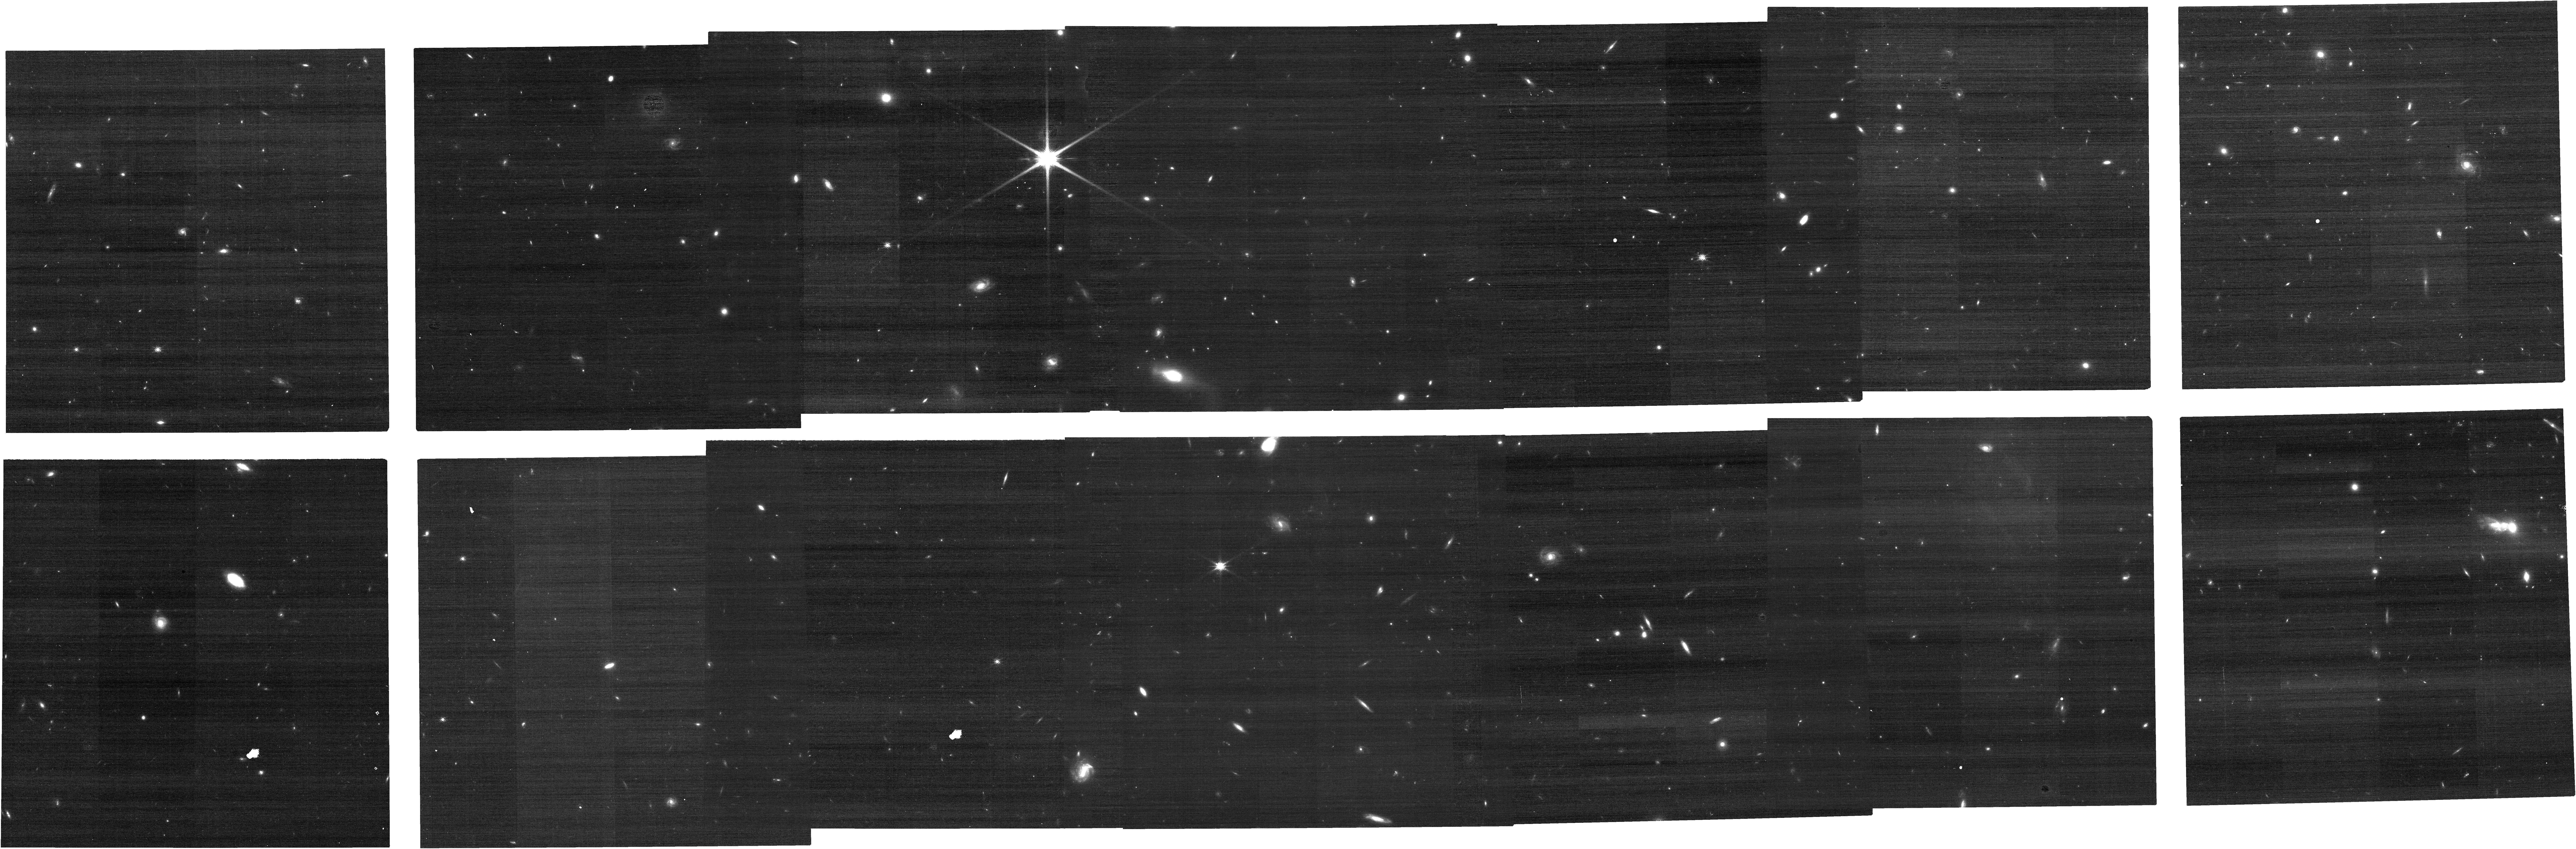
Target: GOODS-N-CENTER-WEST. Instrument: NIRCAM. Filter: F150W. Exposure: 8 min. Observation ID: jw04762-o007_t004_nircam_clear-f150w

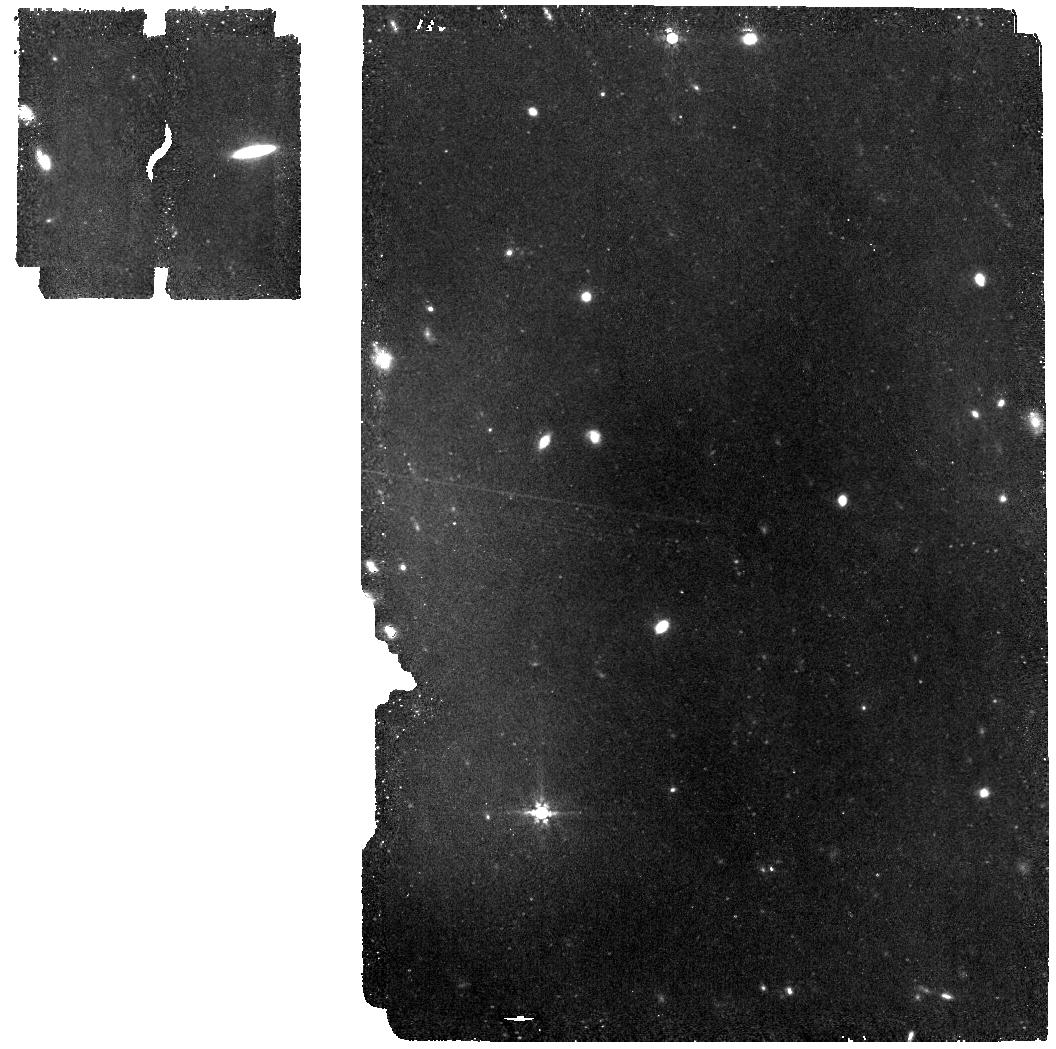
Target: GNZ7Q. Instrument: MIRI. Filter: F770W. Exposure: 56 min. Observation ID: jw04762-o002_t001_miri_f770w

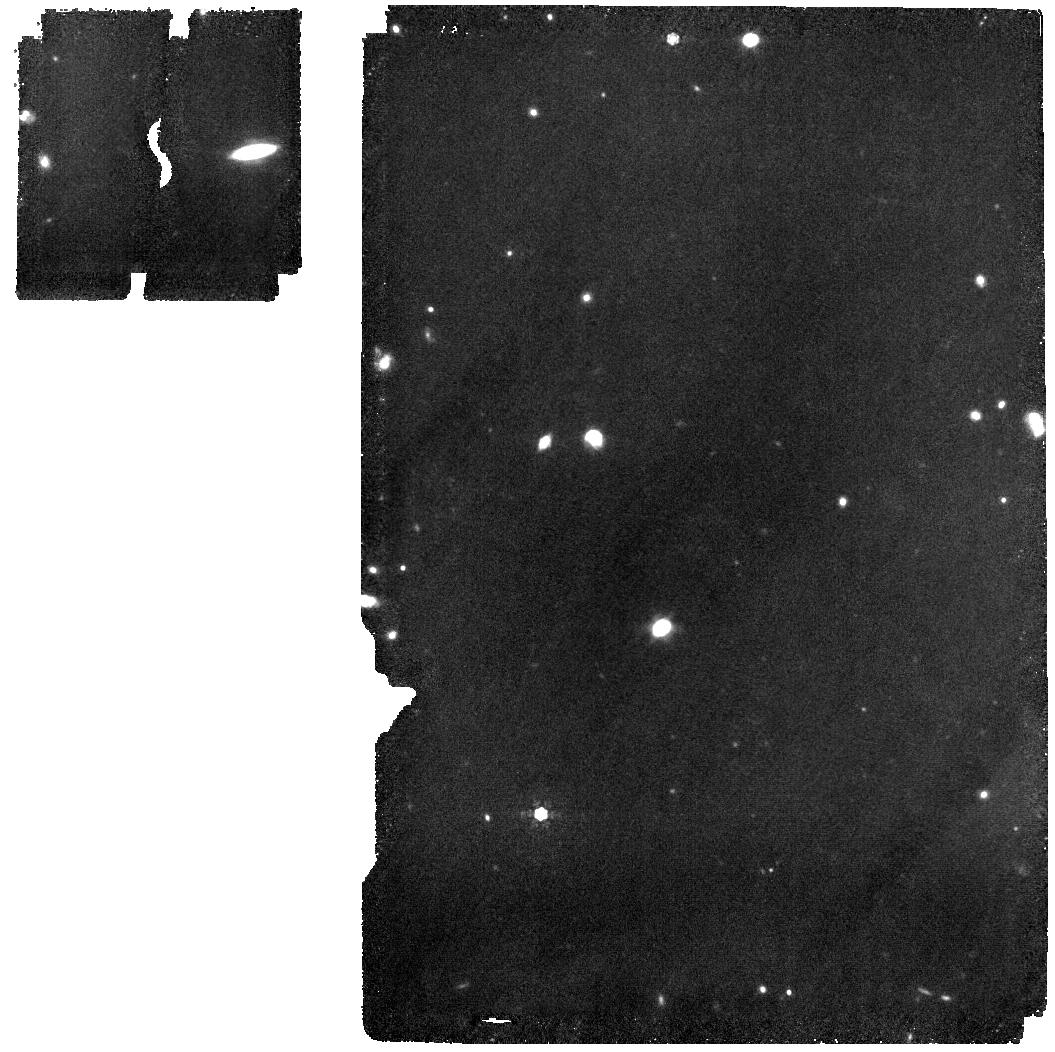
Target: GNZ7Q. Instrument: MIRI. Filter: F1000W. Exposure: 56 min. Observation ID: jw04762-o002_t001_miri_f1000w

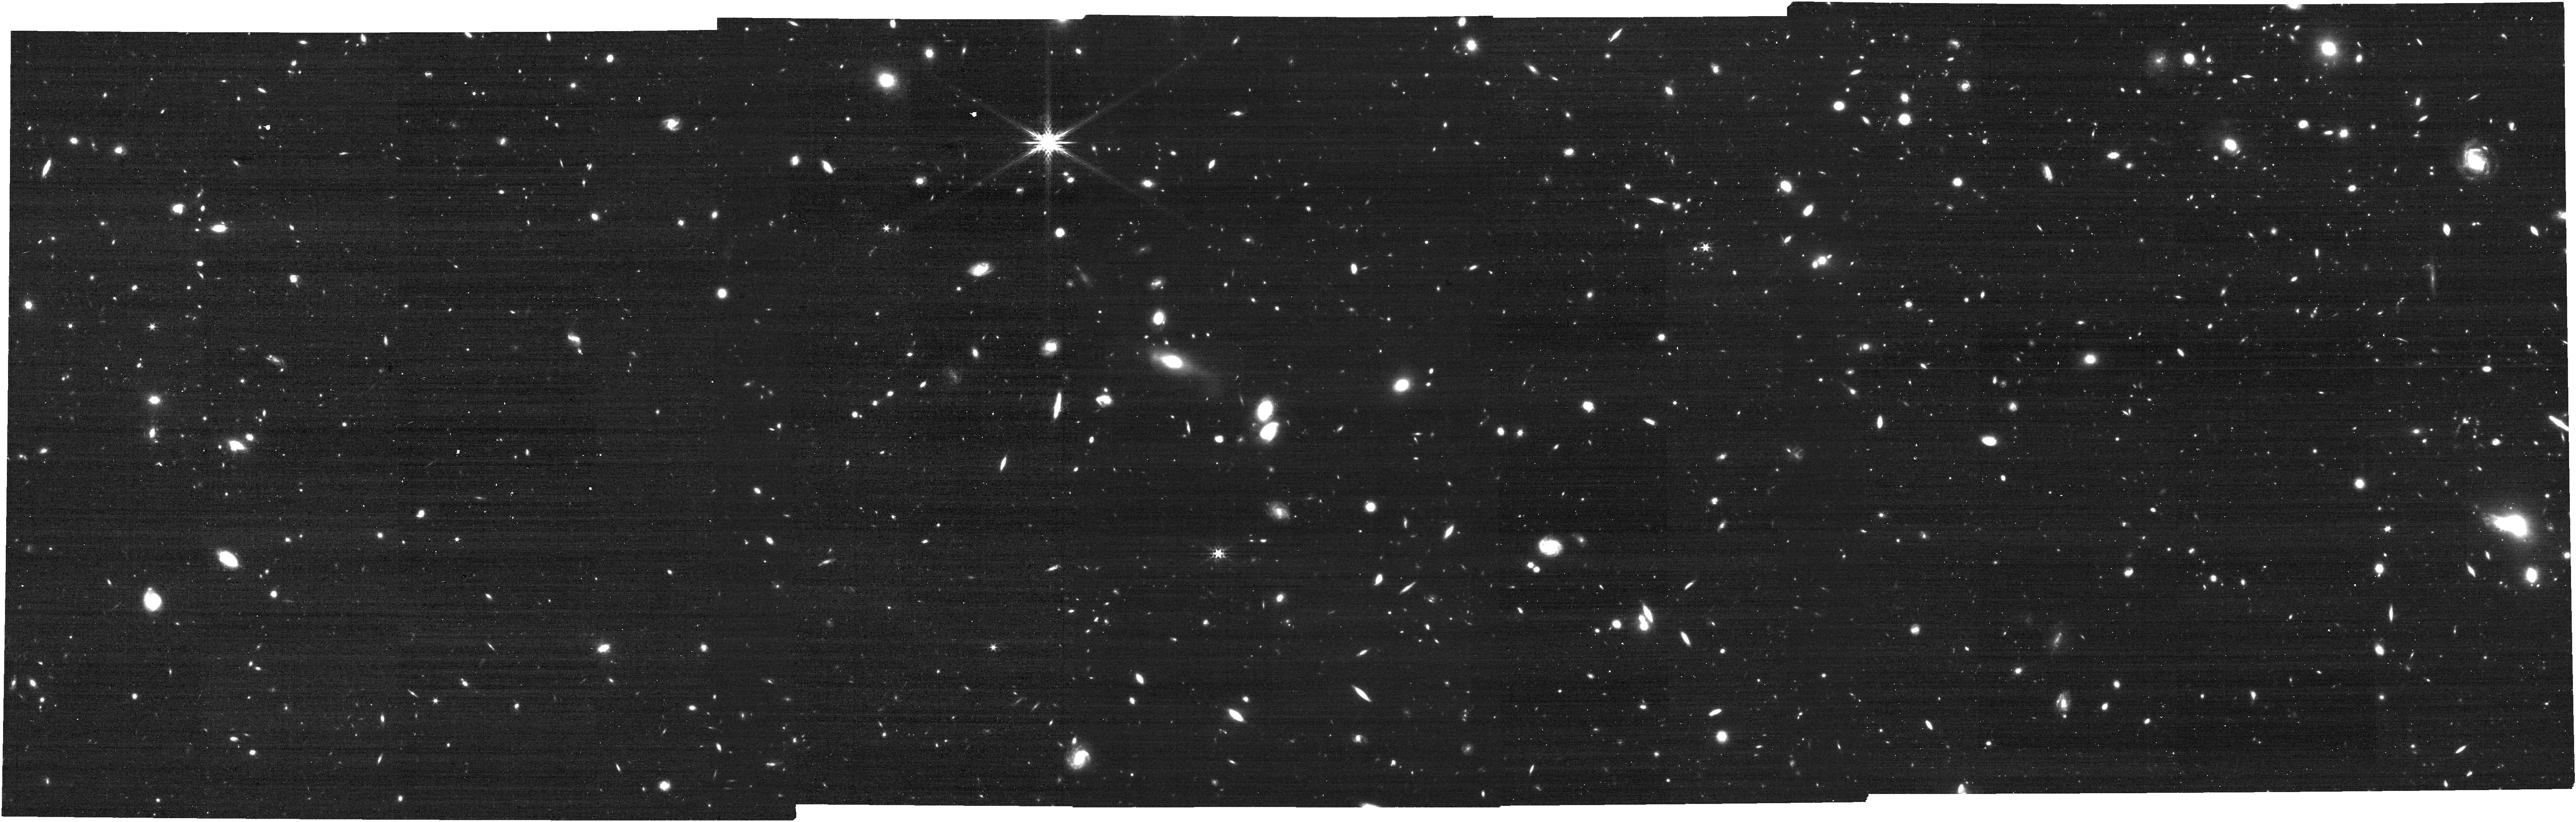
Target: GOODS-N-CENTER-WEST. Instrument: NIRCAM. Filter: F356W. Exposure: 8 min. Observation ID: jw04762-o007_t004_nircam_clear-f356w

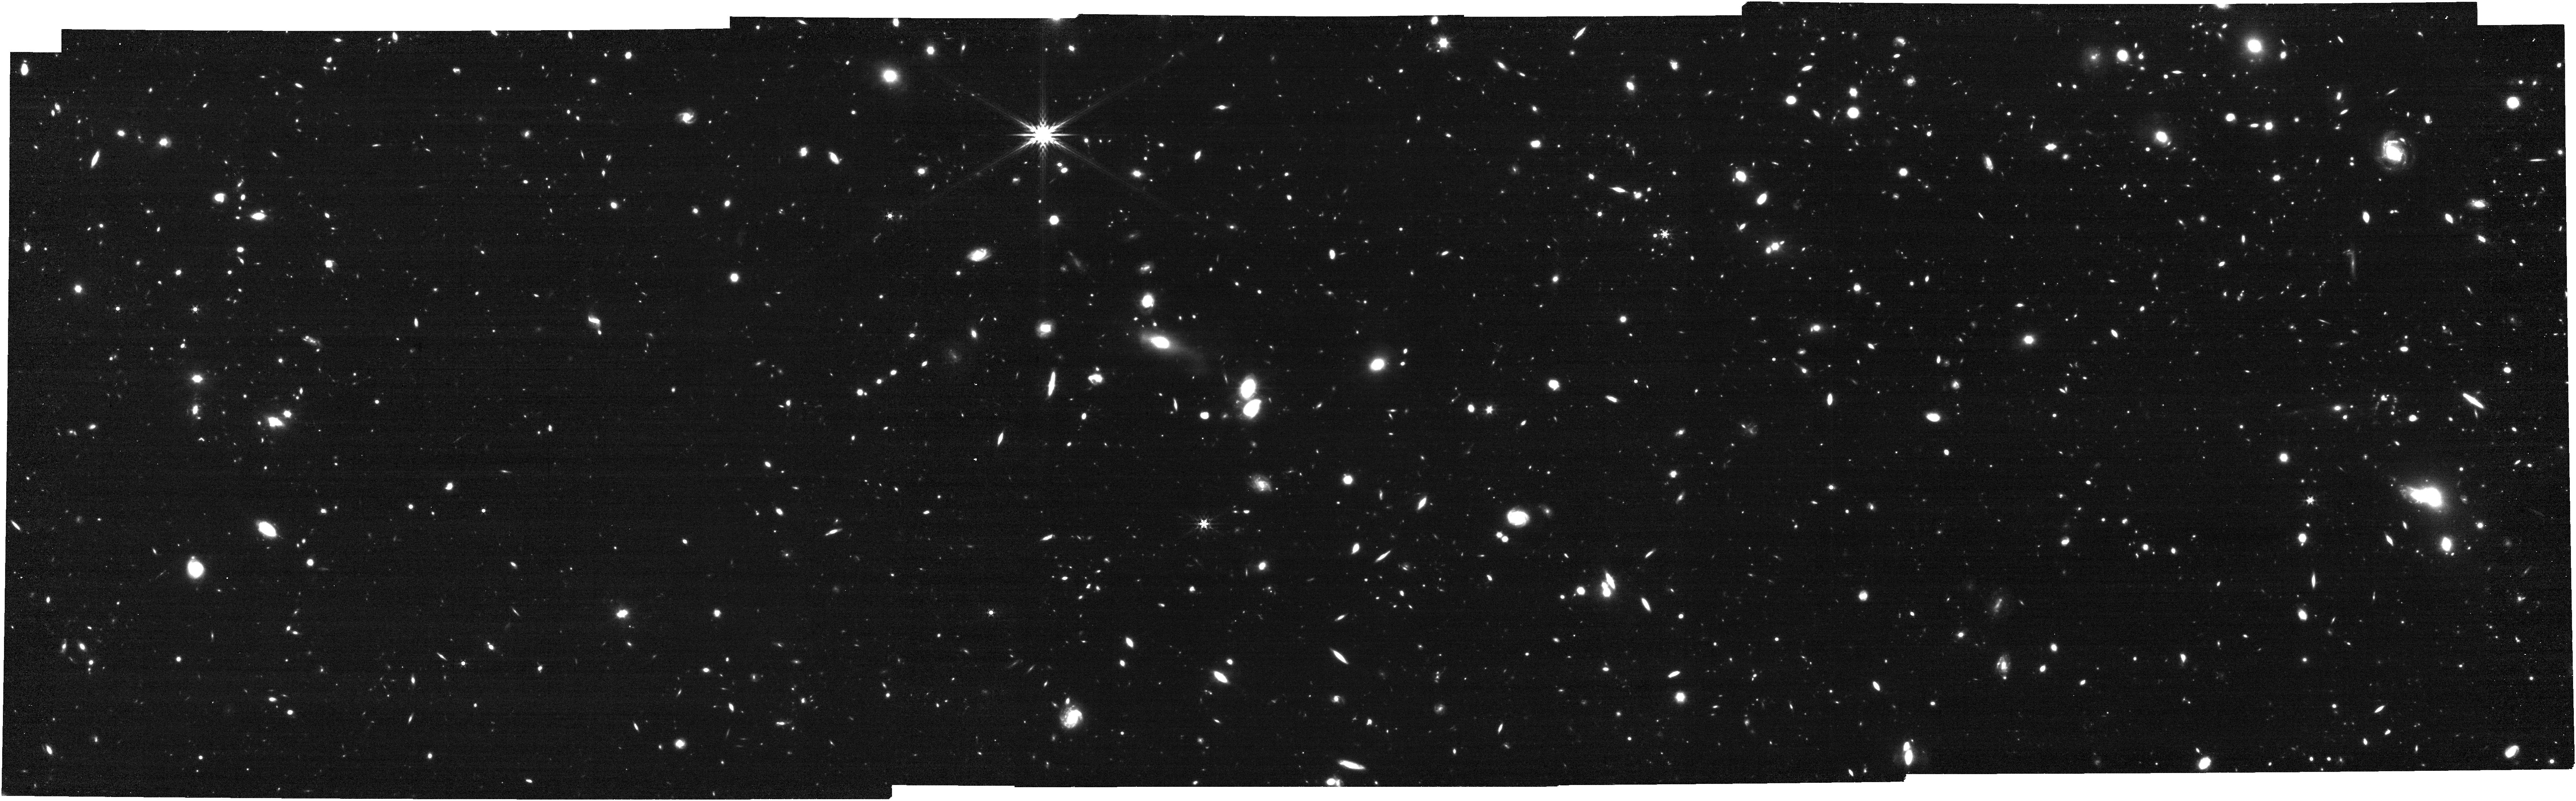
Target: GOODS-N-CENTER-WEST. Instrument: NIRCAM. Filter: F444W. Exposure: 31 min. Observation ID: jw04762-o007_t004_nircam_clear-f444w

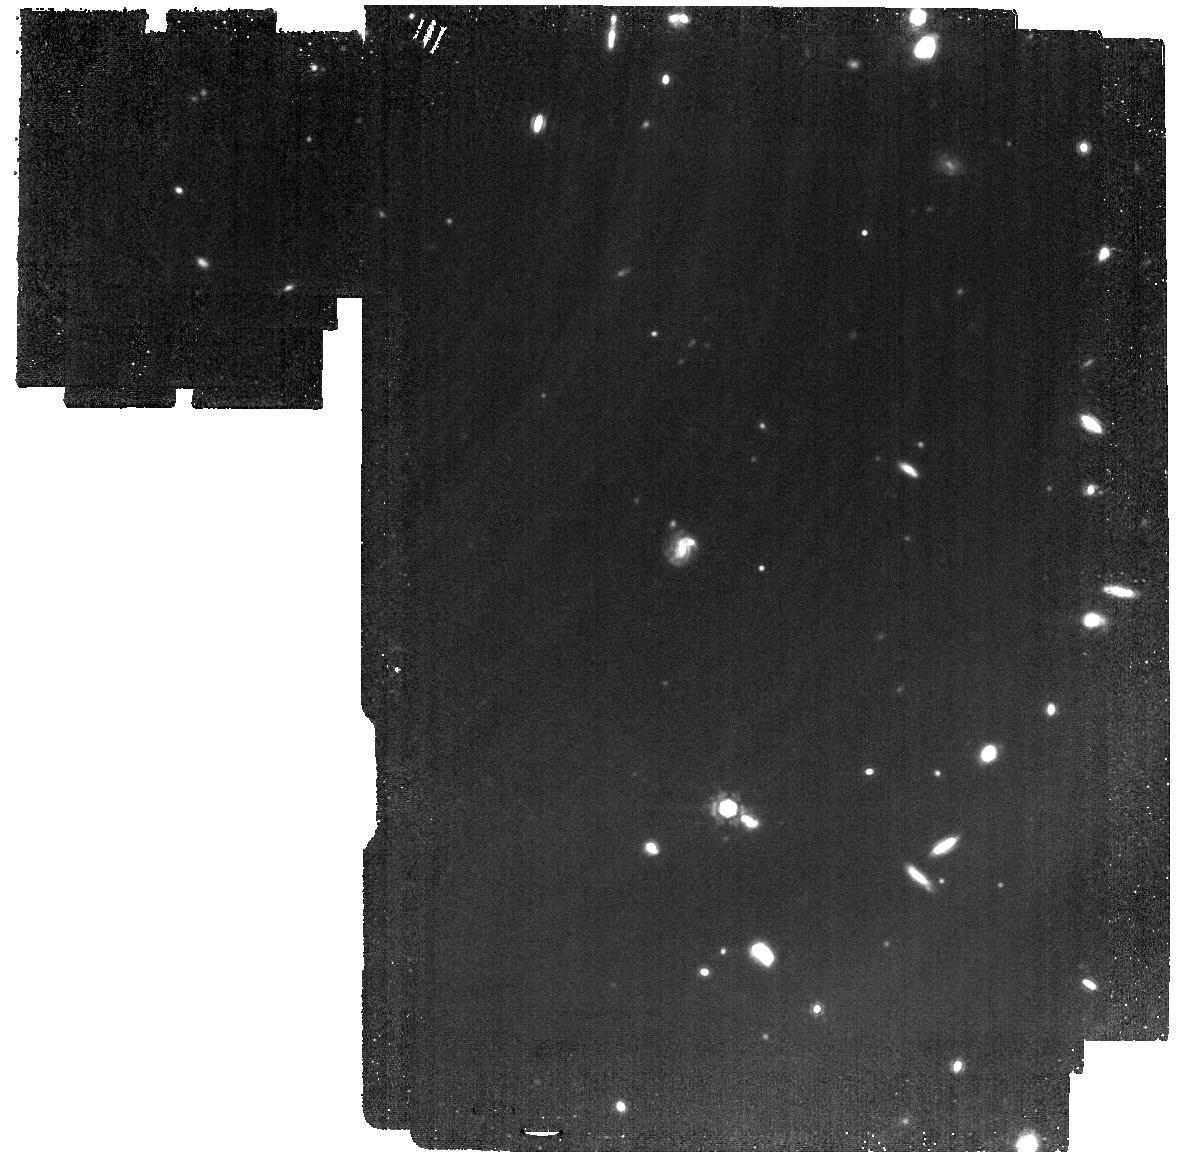
Target: GNZ7Q. Instrument: MIRI. Filter: F1280W. Exposure: 1.1 h. Observation ID: jw04762-o008_t001_miri_f1280w

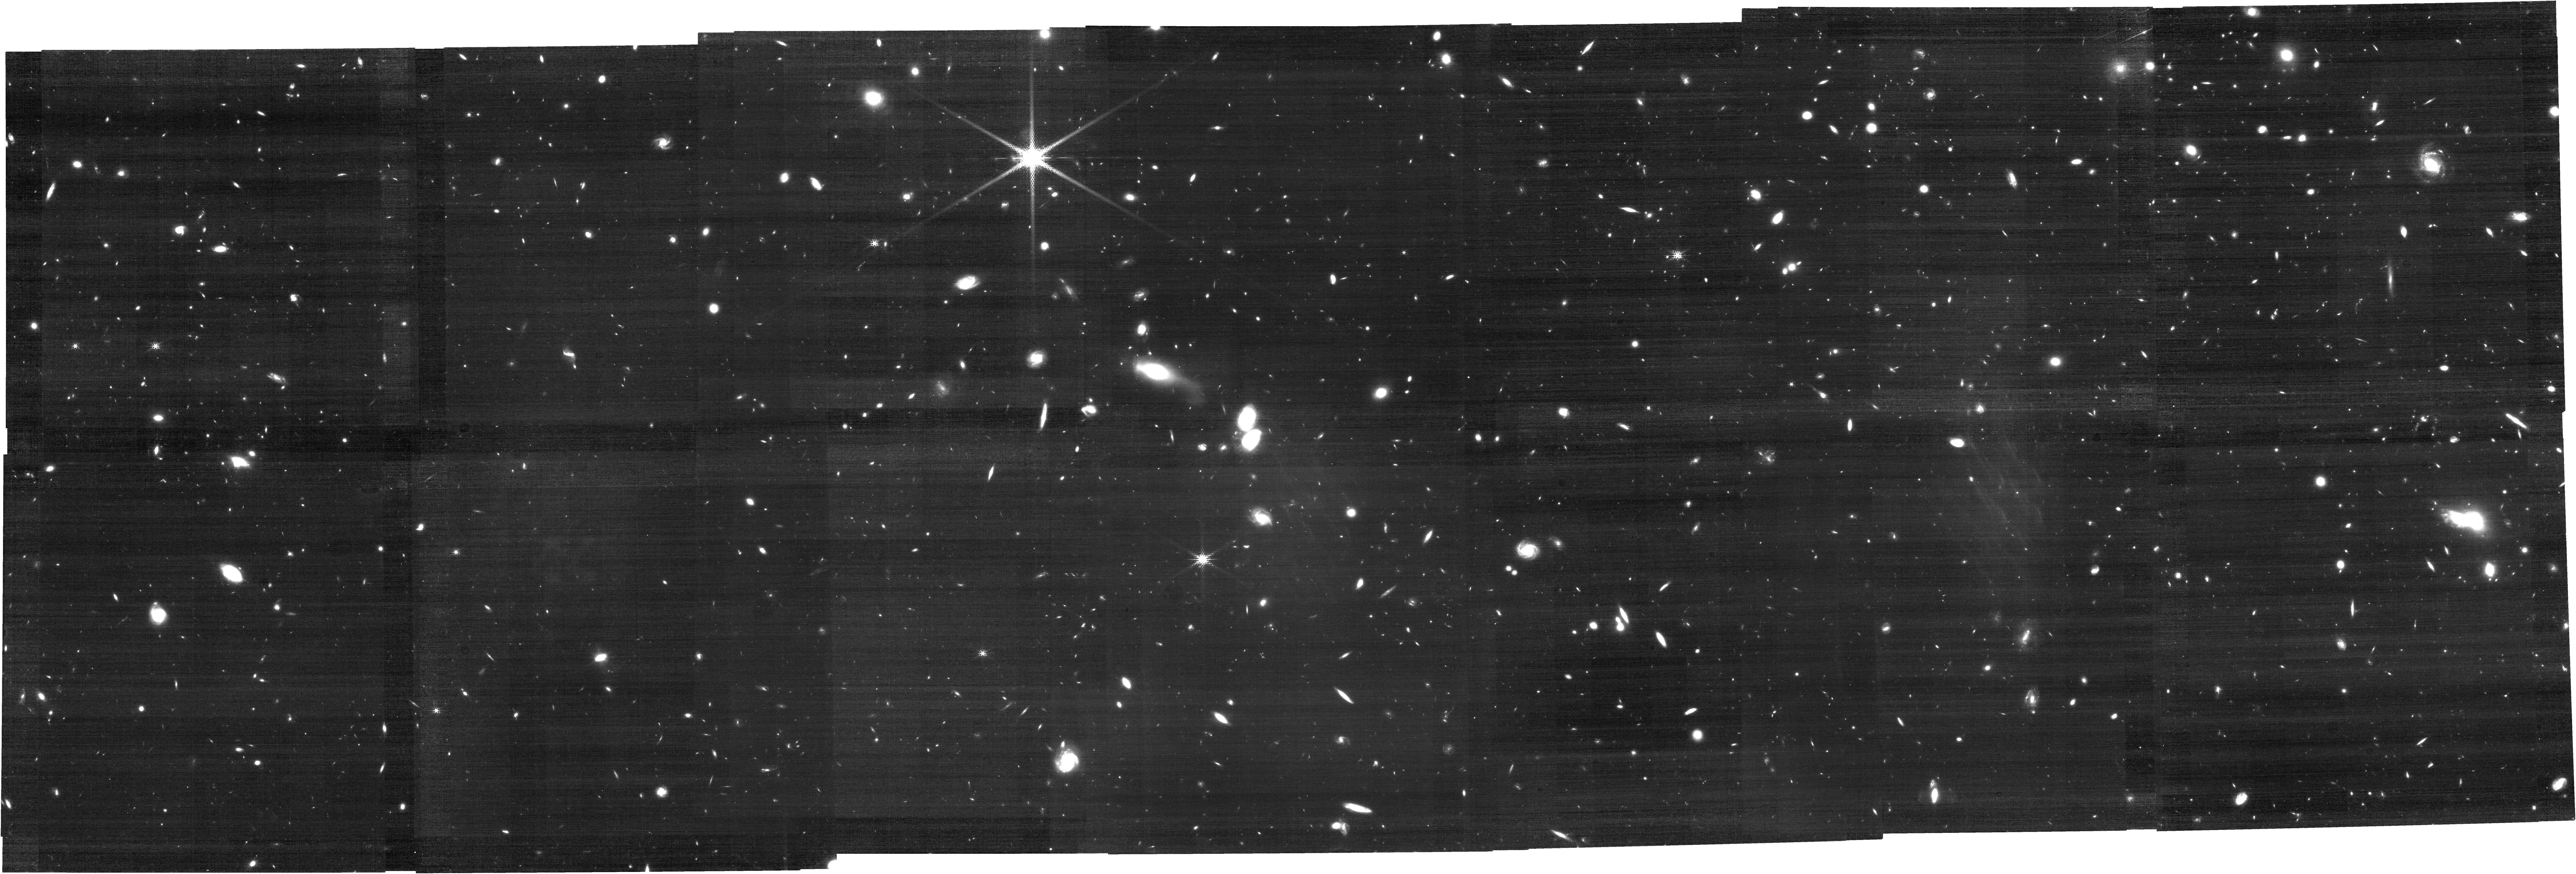
Target: GOODS-N-CENTER-WEST. Instrument: NIRCAM. Filter: F210M. Exposure: 1.5 h. Observation ID: jw04762-o007_t004_nircam_clear-f210m

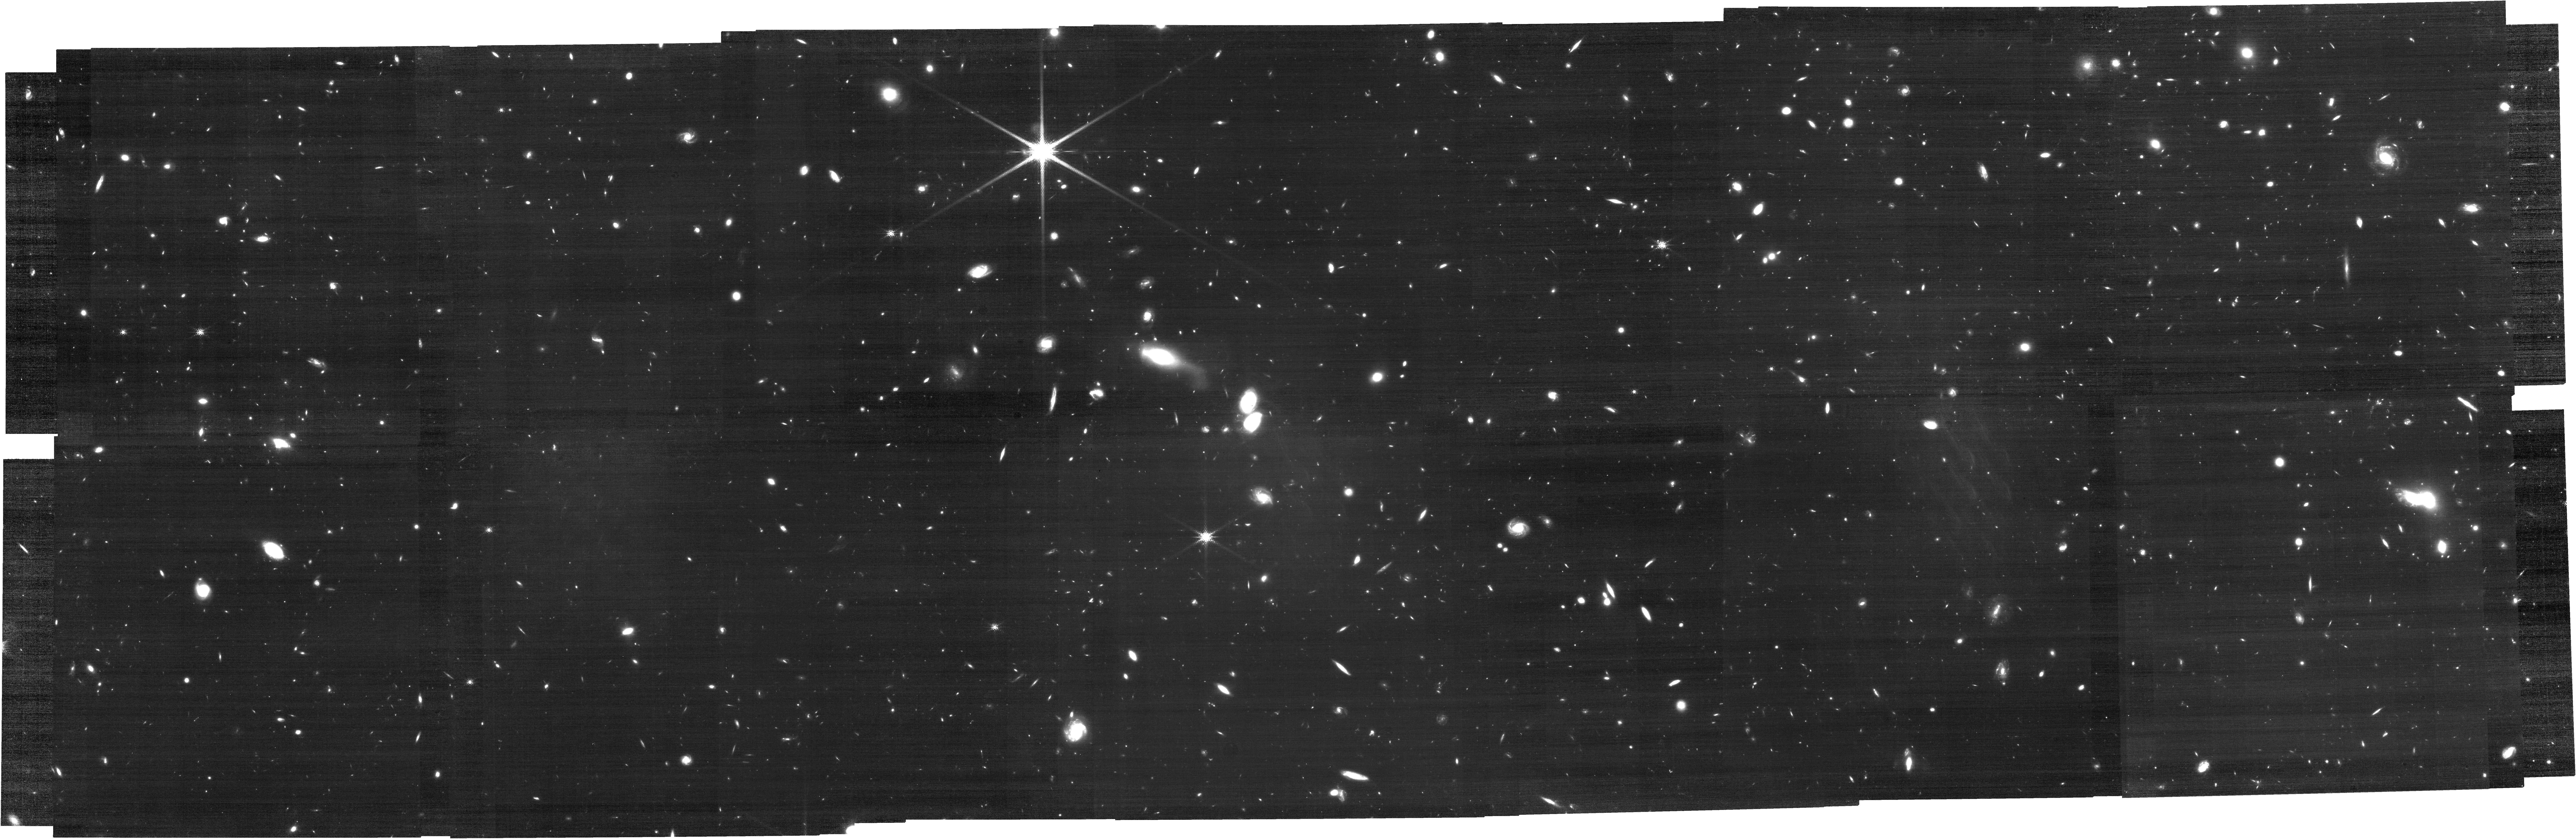
Target: GOODS-N-CENTER-WEST. Instrument: NIRCAM. Filter: F182M. Exposure: 2 h. Observation ID: jw04762-o007_t004_nircam_clear-f182m

Panchromatic characterizations of the super-Eddington accretion black hole, host, and environment: Epicenter of red dots, mergers, and dusty starbursts at z=7.2 (PI: Fujimoto, Seiji)

A remarkable outcome from JWST is the high abundance of low-mass BHs, such represented by red point sources, so-called red dots. However, the limited survey volume of JWST is still sensitive to the abundant ``faint'' populations, where most represent less active accretion. Here we propose in-depth JWST observations for the first, best candidate of the rapid growing young quasar embedded in a dusty starburst host (SFR=1,600 Msun/yr) at z=7.2, GNz7q, discovered with moderate UV luminosity as a quasar (Muv= -23) but still >10-100x brighter than those recent red dots. The latest NIRCam grism observations detect the broad Balmer line feature, suggesting a super-Eddington accretion (Eddington ratio~16) taking place in a low-mass black hole (logMBH~6.9 Msun), while the interpretation is still inconclusive with the current S/N. Interestingly, the recent JWST and NOEMA observations also unveil the area around GNz7q highly overdense (delta>=5-100) harboring unique systems such as multiple red dots, a merging galaxy, and dusty starbursts, with possible filamentary structures. We request NIRSpec, MIRI, and NIRCam F410M grism observations to 1) confirm the low MBH and uniquely high accretion, 2) look for signatures of significant outflows and a young quasar age, 3) spectroscopically and spatially separate the quasar and host to get independent measures of SFR and Mstar of the host, 4) quantify their co-evolution stage via MBH/Mstar, and 5) comprehensively map out surrounding objects to examine the overdense/filamentary structure. Our program will achieve the first comprehensive characterizations of the rapid growing system in the early universe from BH, host, to its environment.